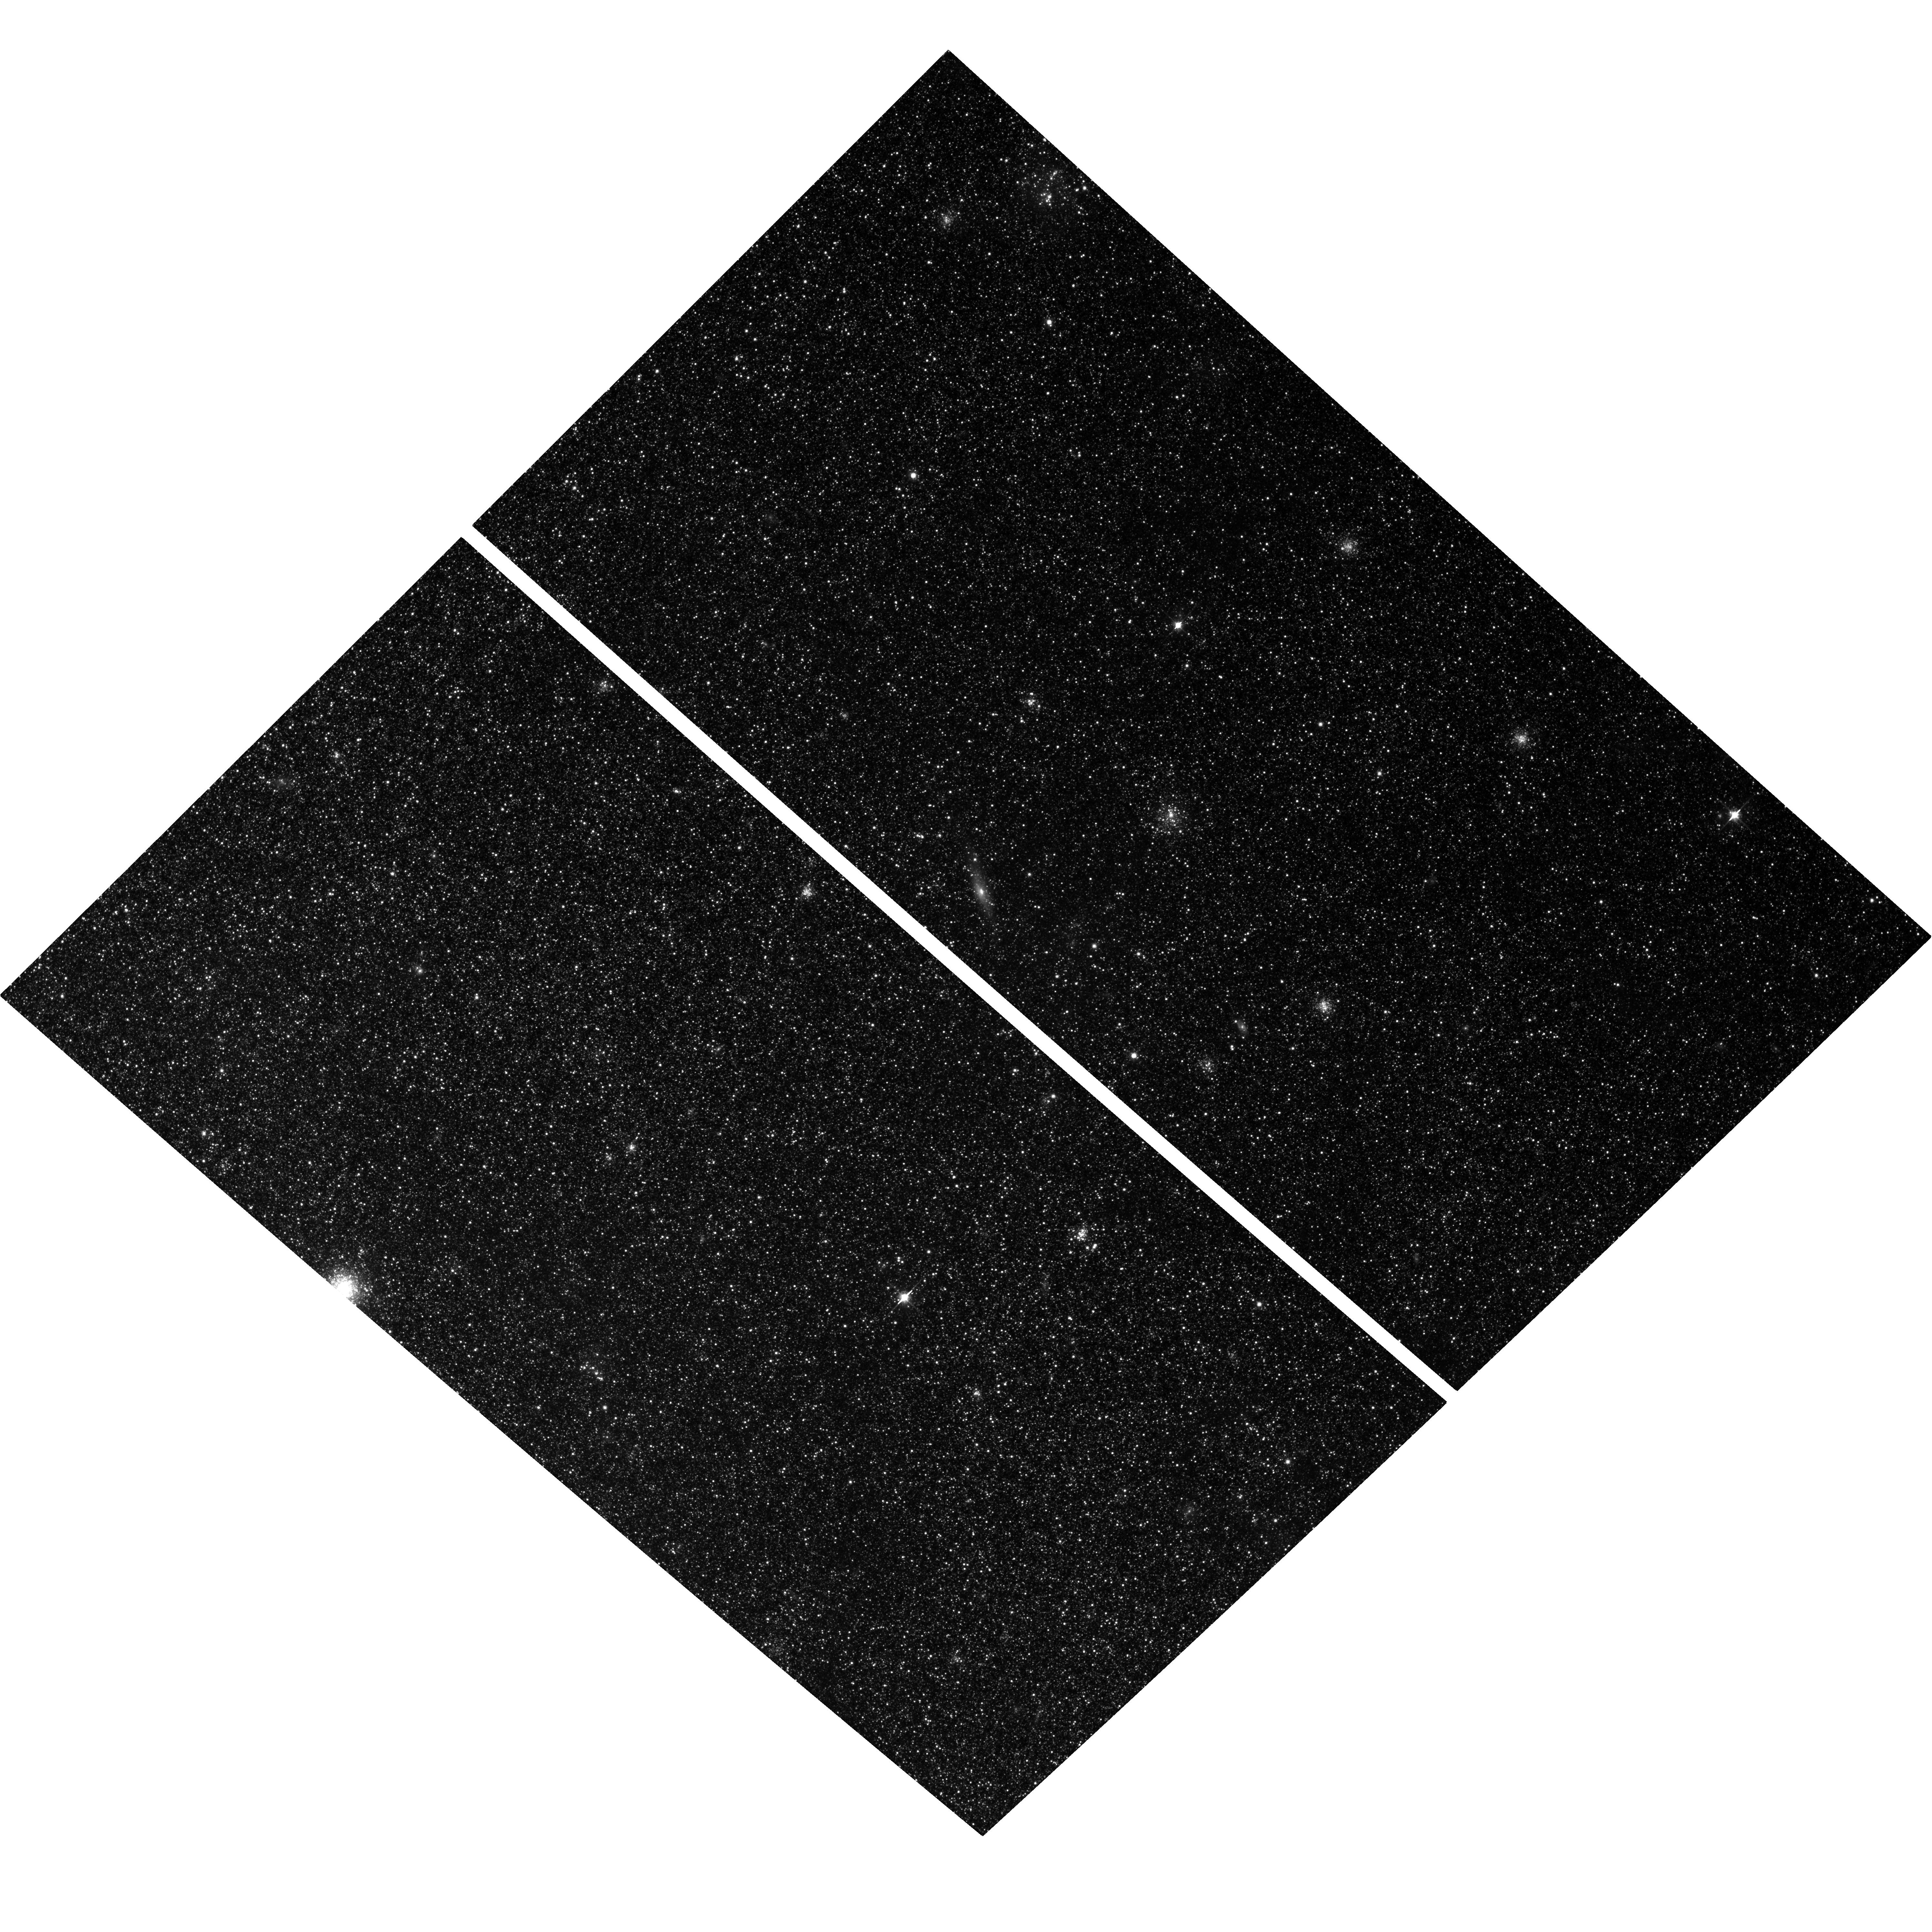
Target: NGC598-U49
Instrument: ACS/WFC
Filter: F814W
Exposure: 2.9 h
Observation ID: hst_9873_01_acs_wfc_f814w_j8re01

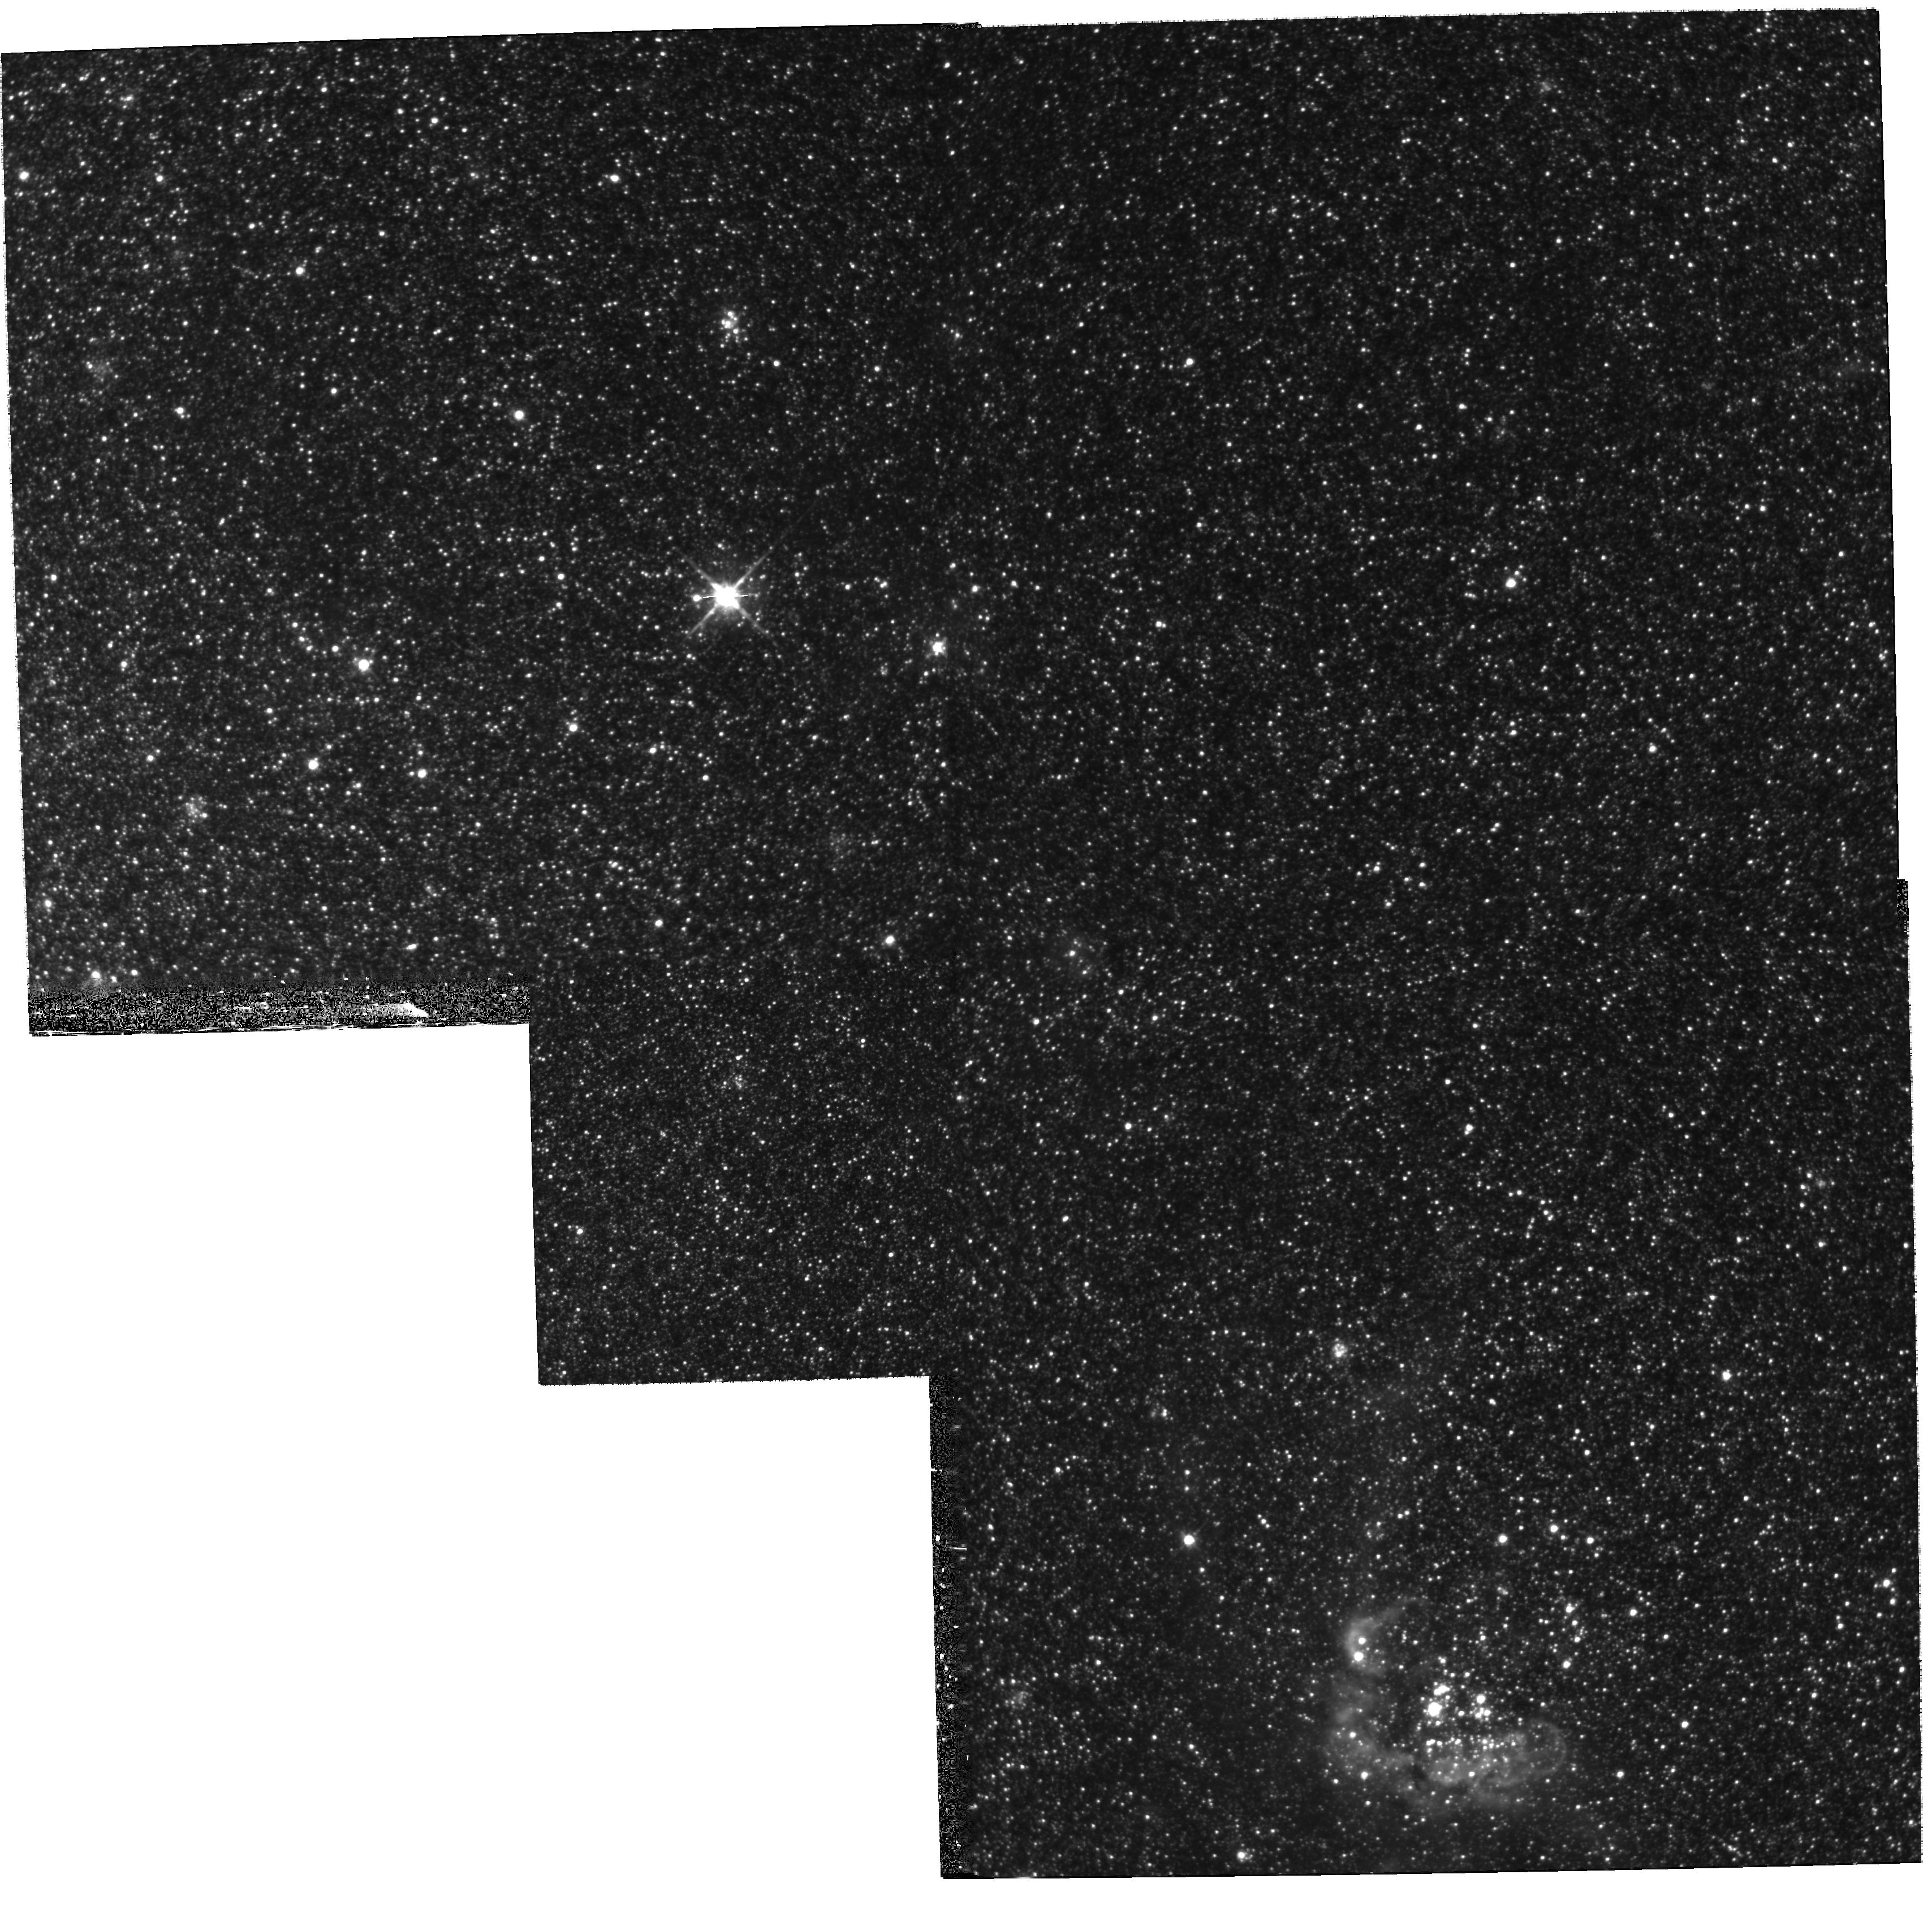
Target: field at RA 23.400°, Dec 30.712°
Instrument: WFPC2/PC
Filter: F814W
Exposure: 2.4 h
Observation ID: hst_9873_03_wfpc2_pc_f814w_u8re03

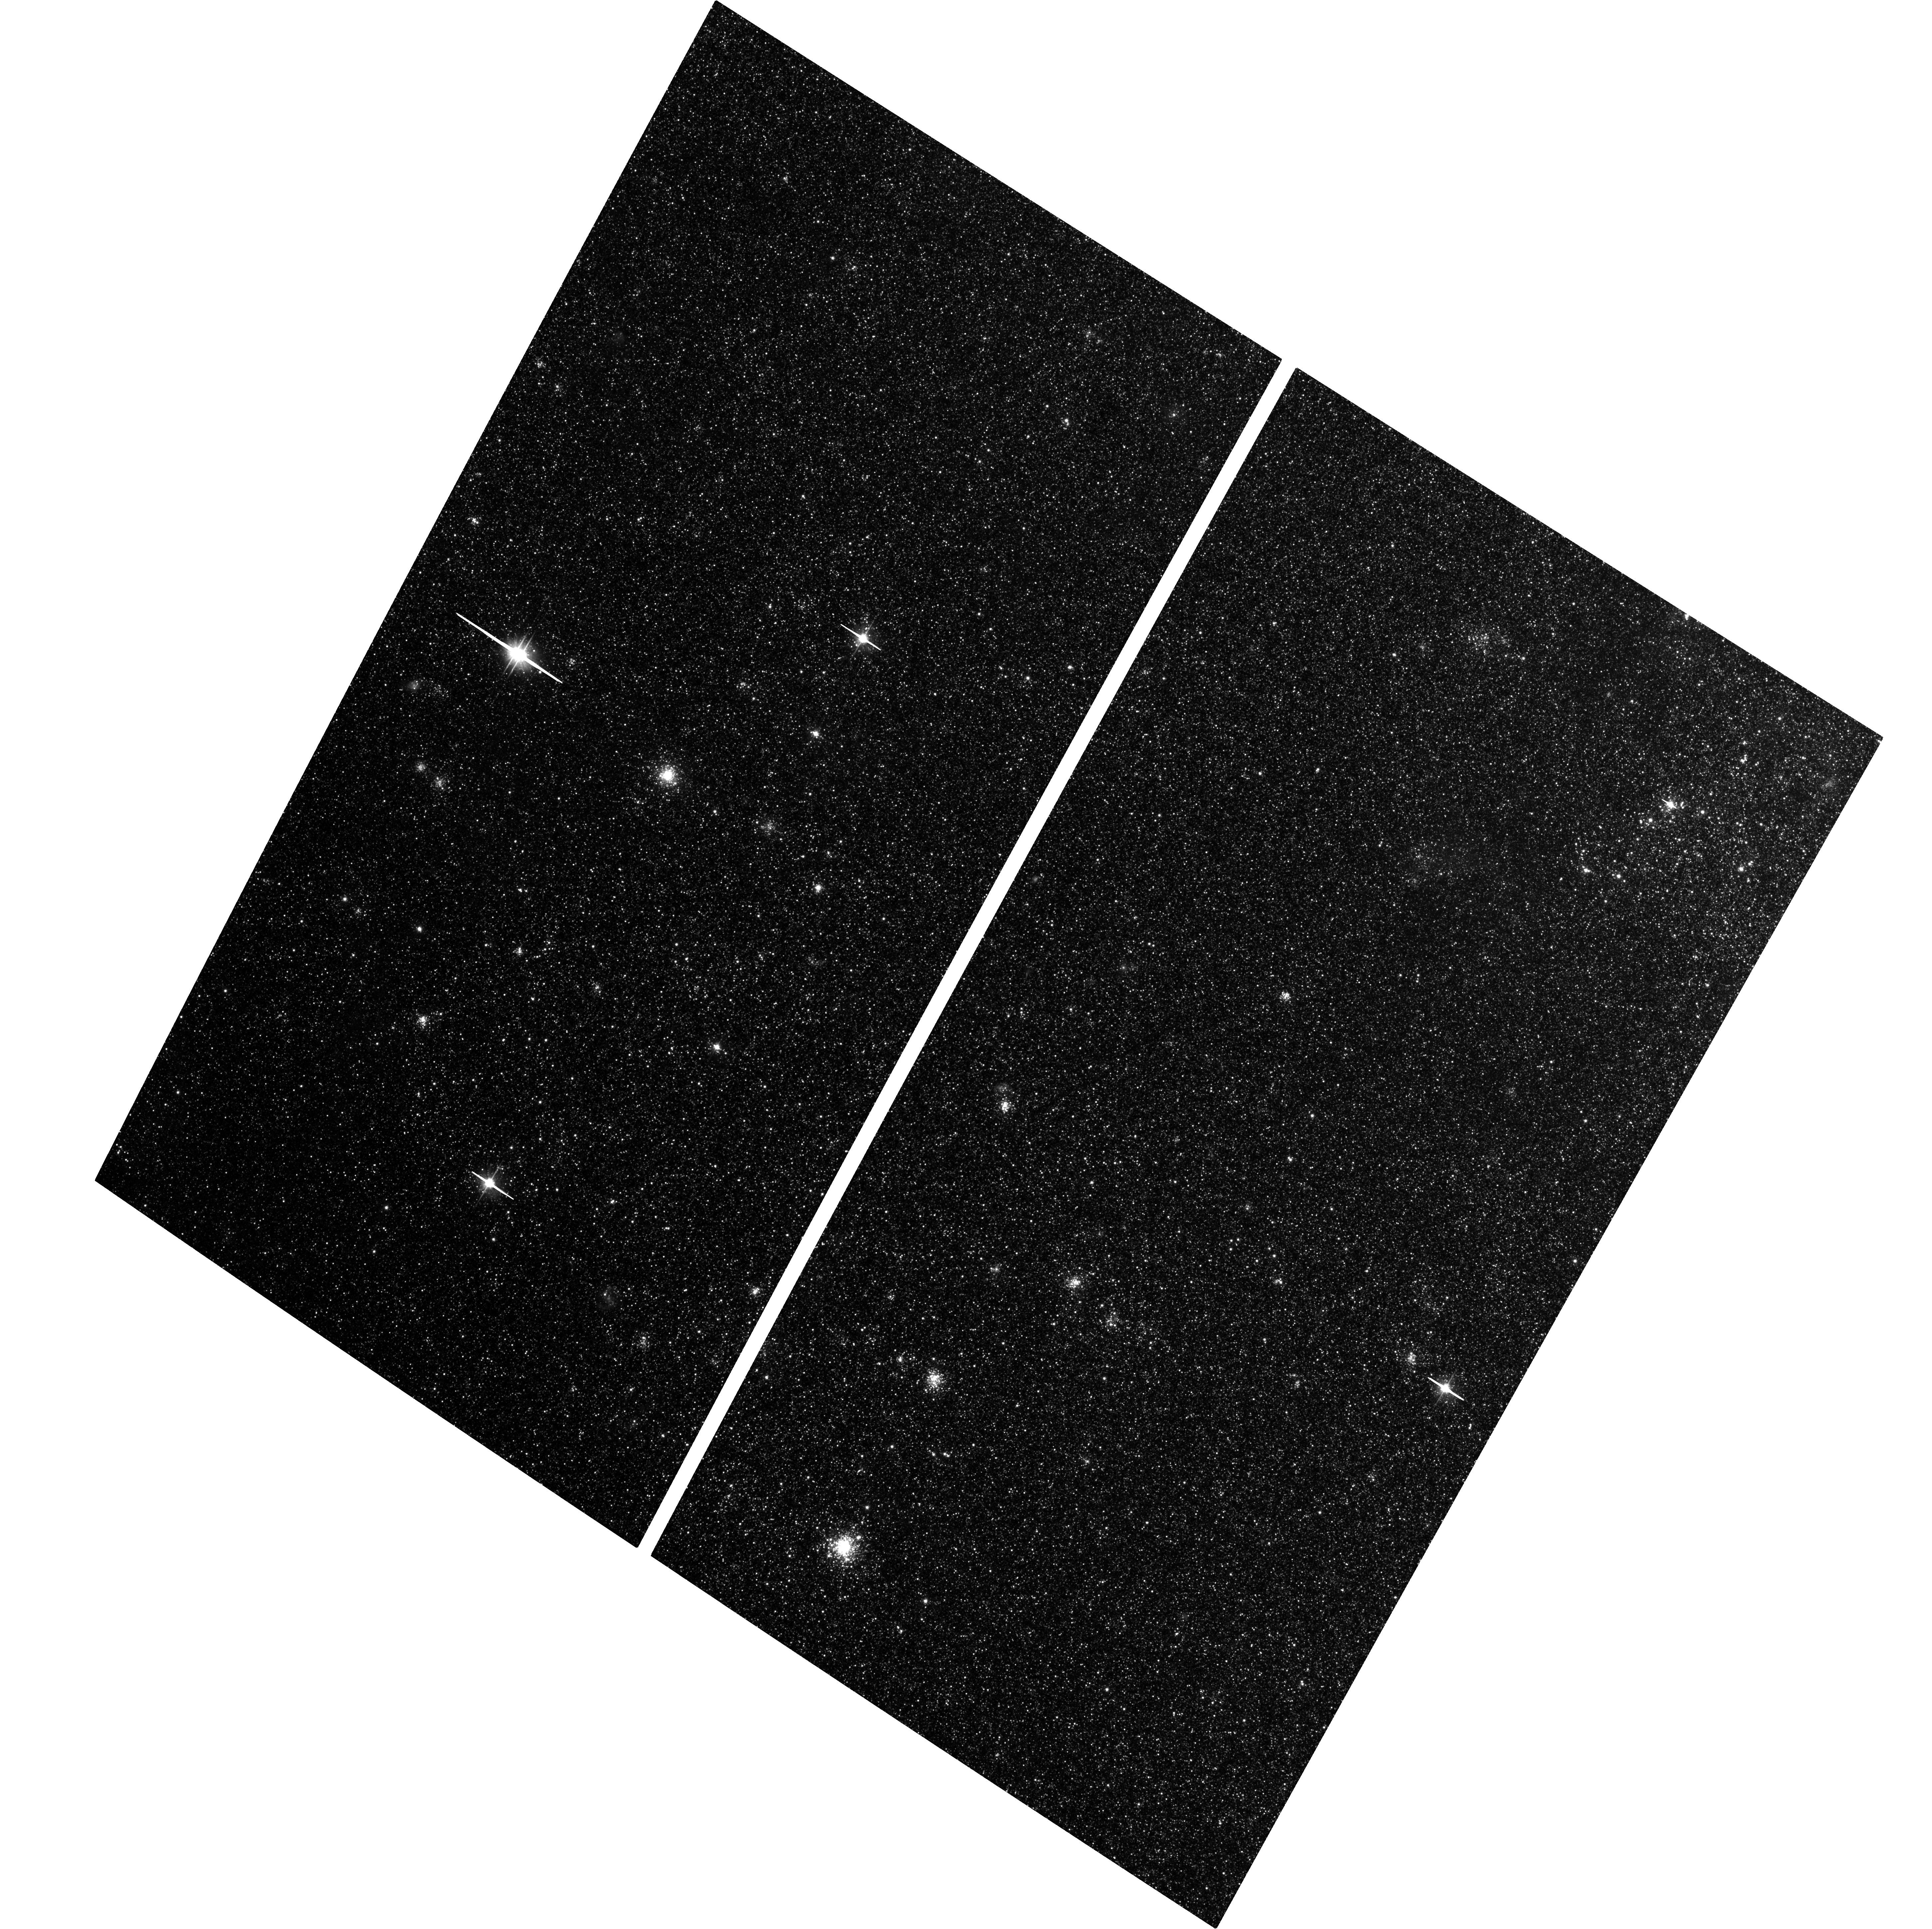
Target: NGC598-M9
Instrument: ACS/WFC
Filter: F606W
Exposure: 2.9 h
Observation ID: hst_9873_05_acs_wfc_f606w_j8re05

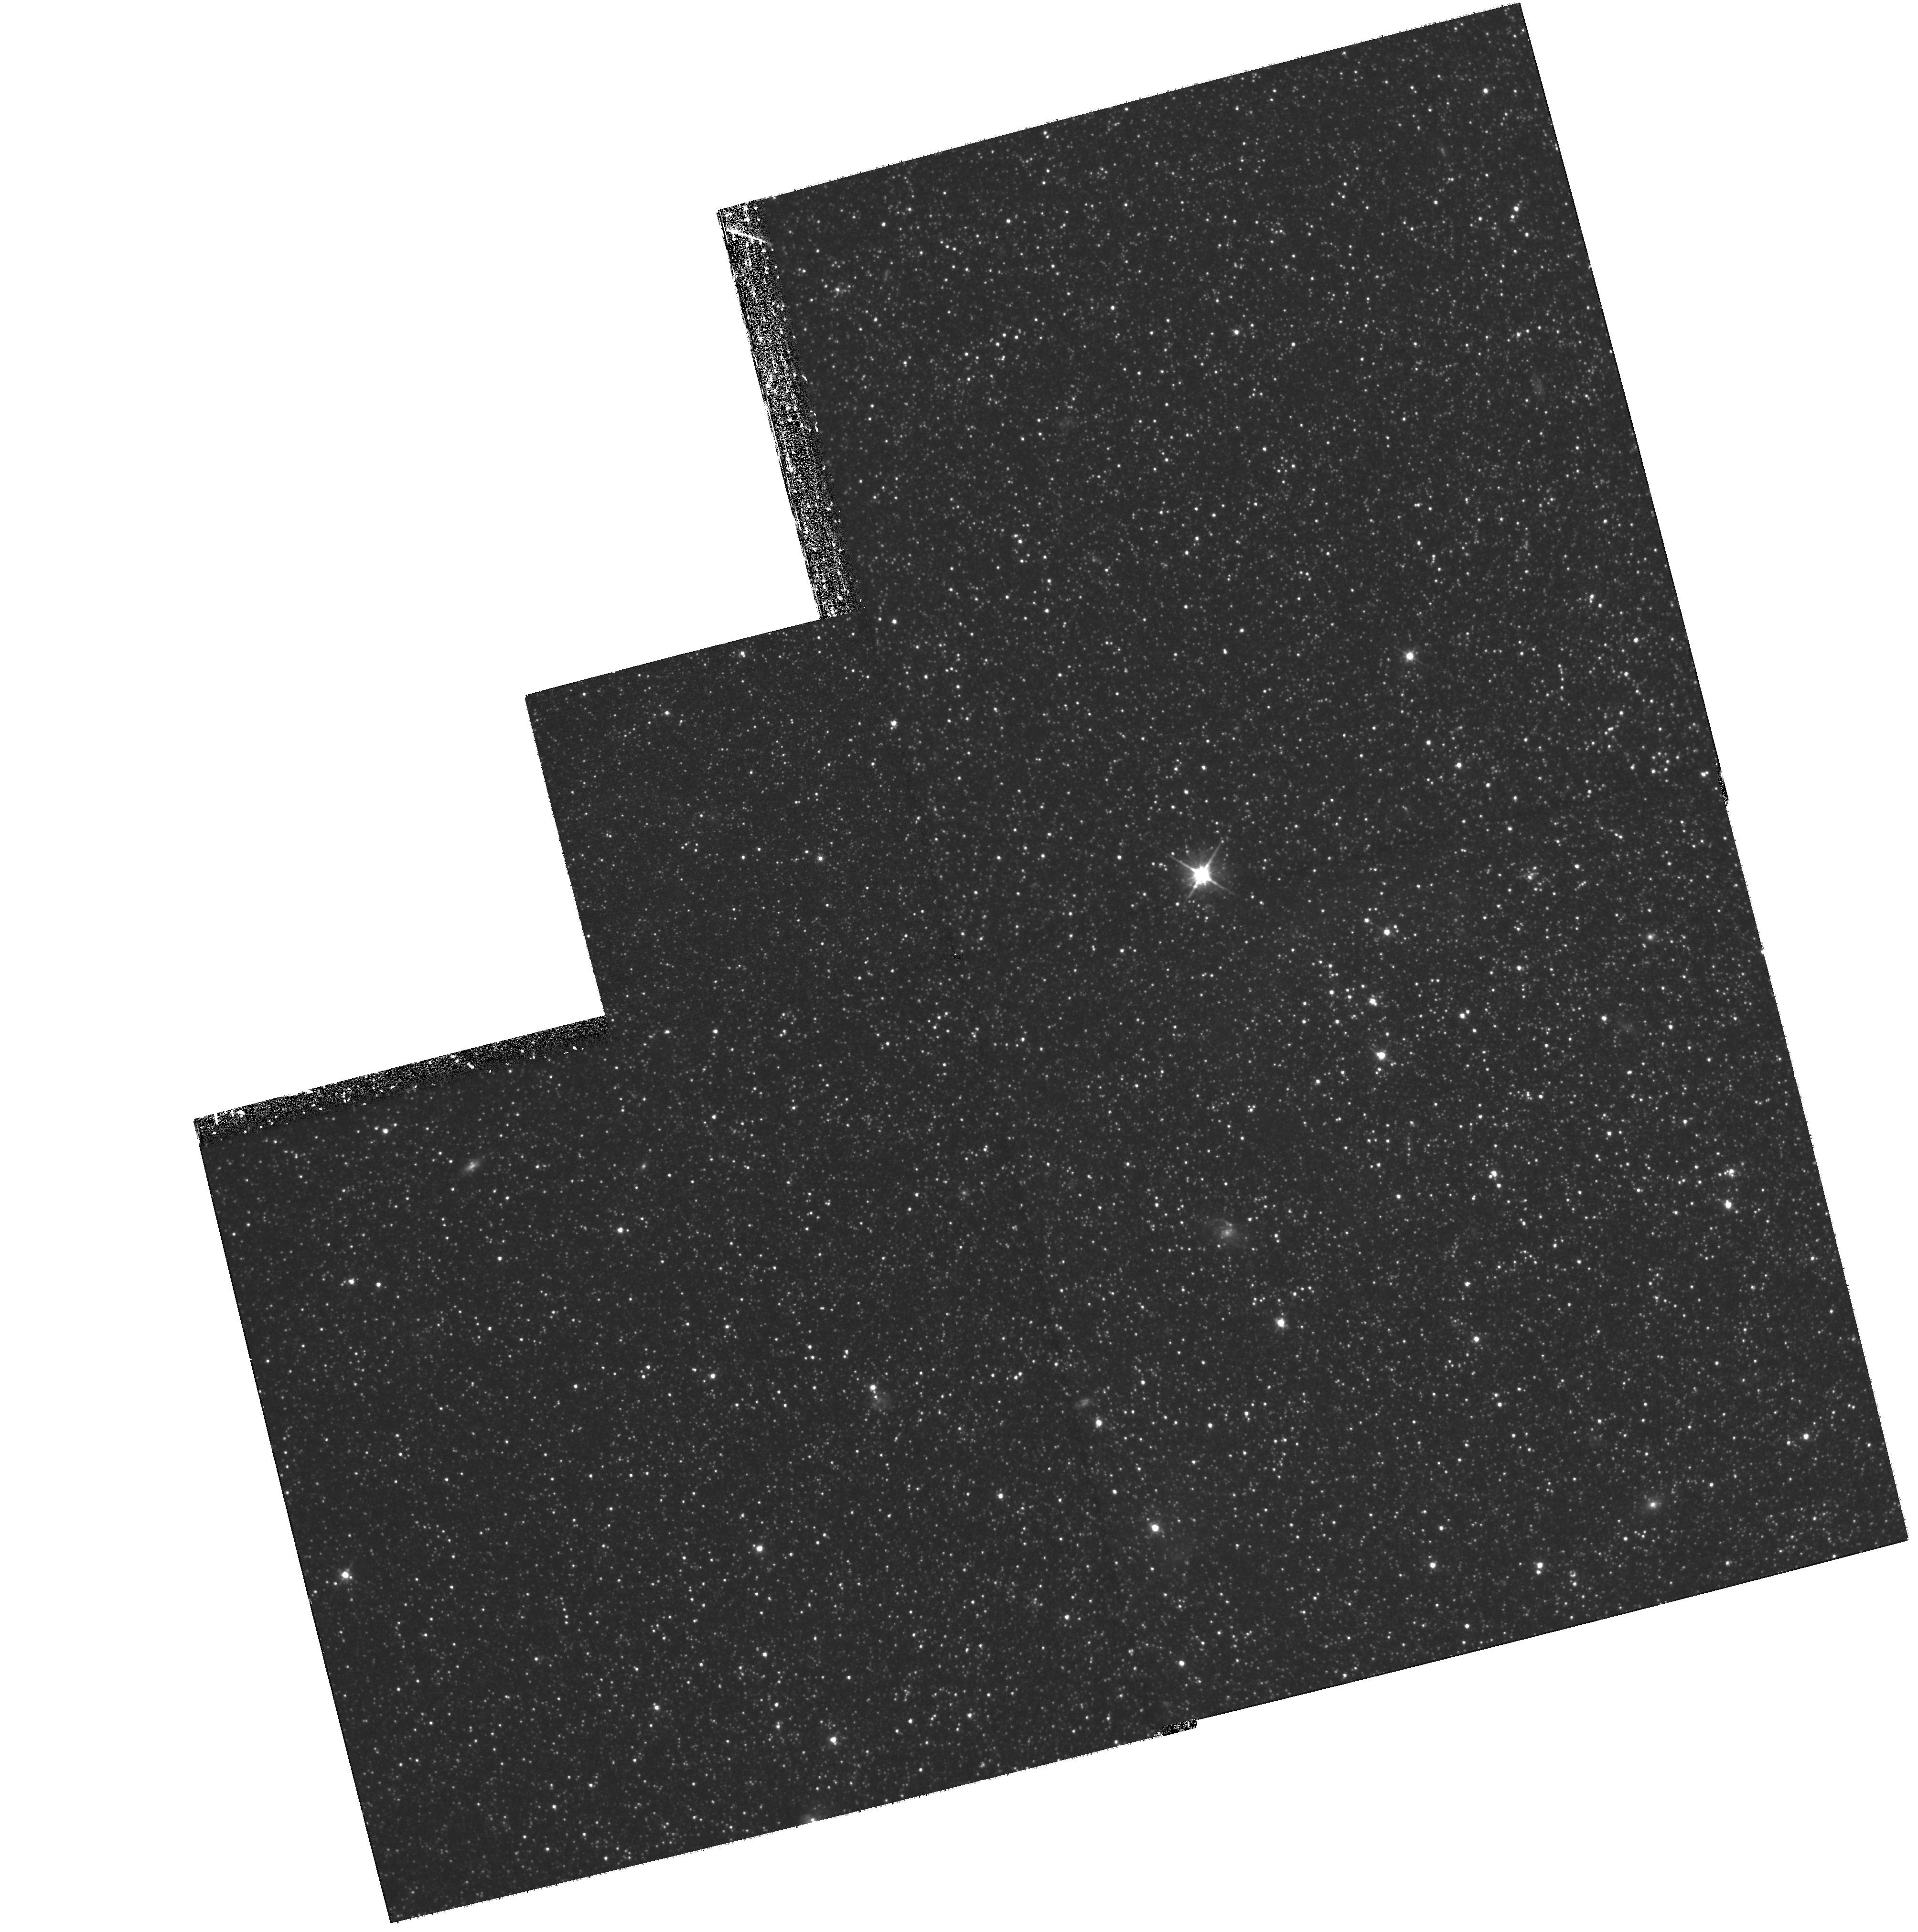
Target: field at RA 23.722°, Dec 30.602°
Instrument: WFPC2/PC
Filter: F606W
Exposure: 2.4 h
Observation ID: hst_9873_05_wfpc2_pc_f606w_u8re05

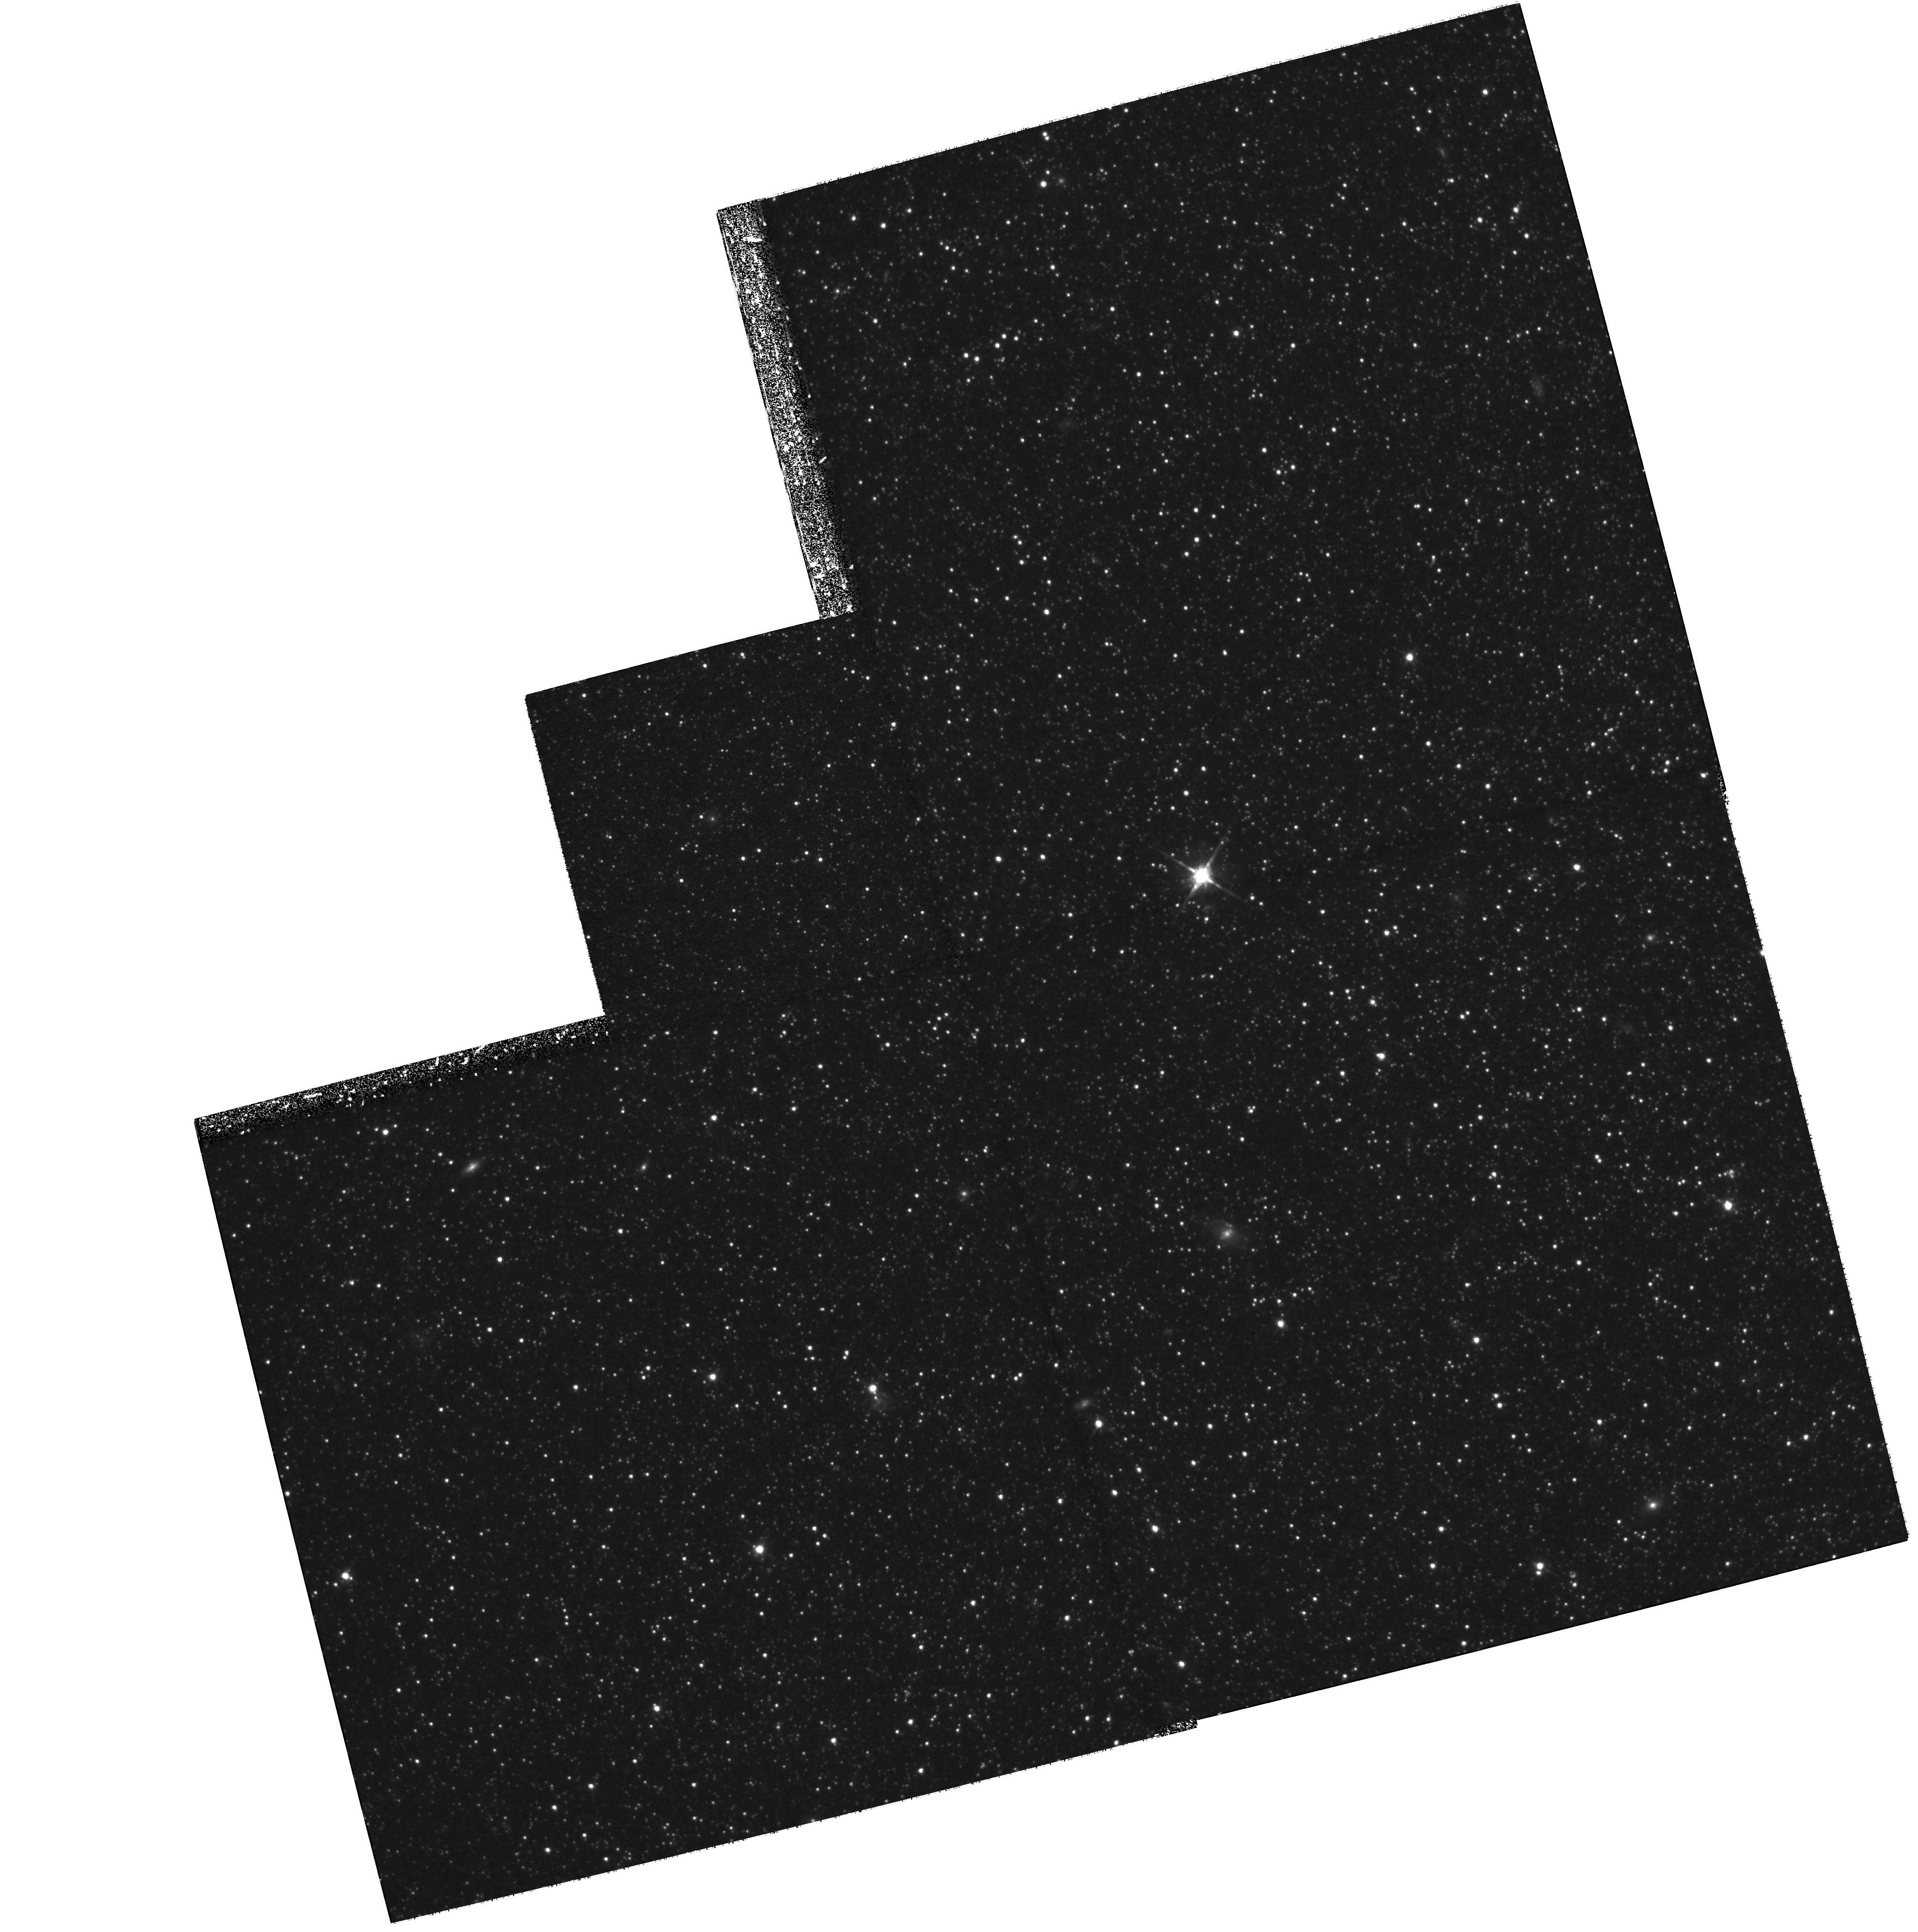
Target: field at RA 23.722°, Dec 30.602°
Instrument: WFPC2/PC
Filter: F814W
Exposure: 2.4 h
Observation ID: hst_9873_06_wfpc2_pc_f814w_u8re06

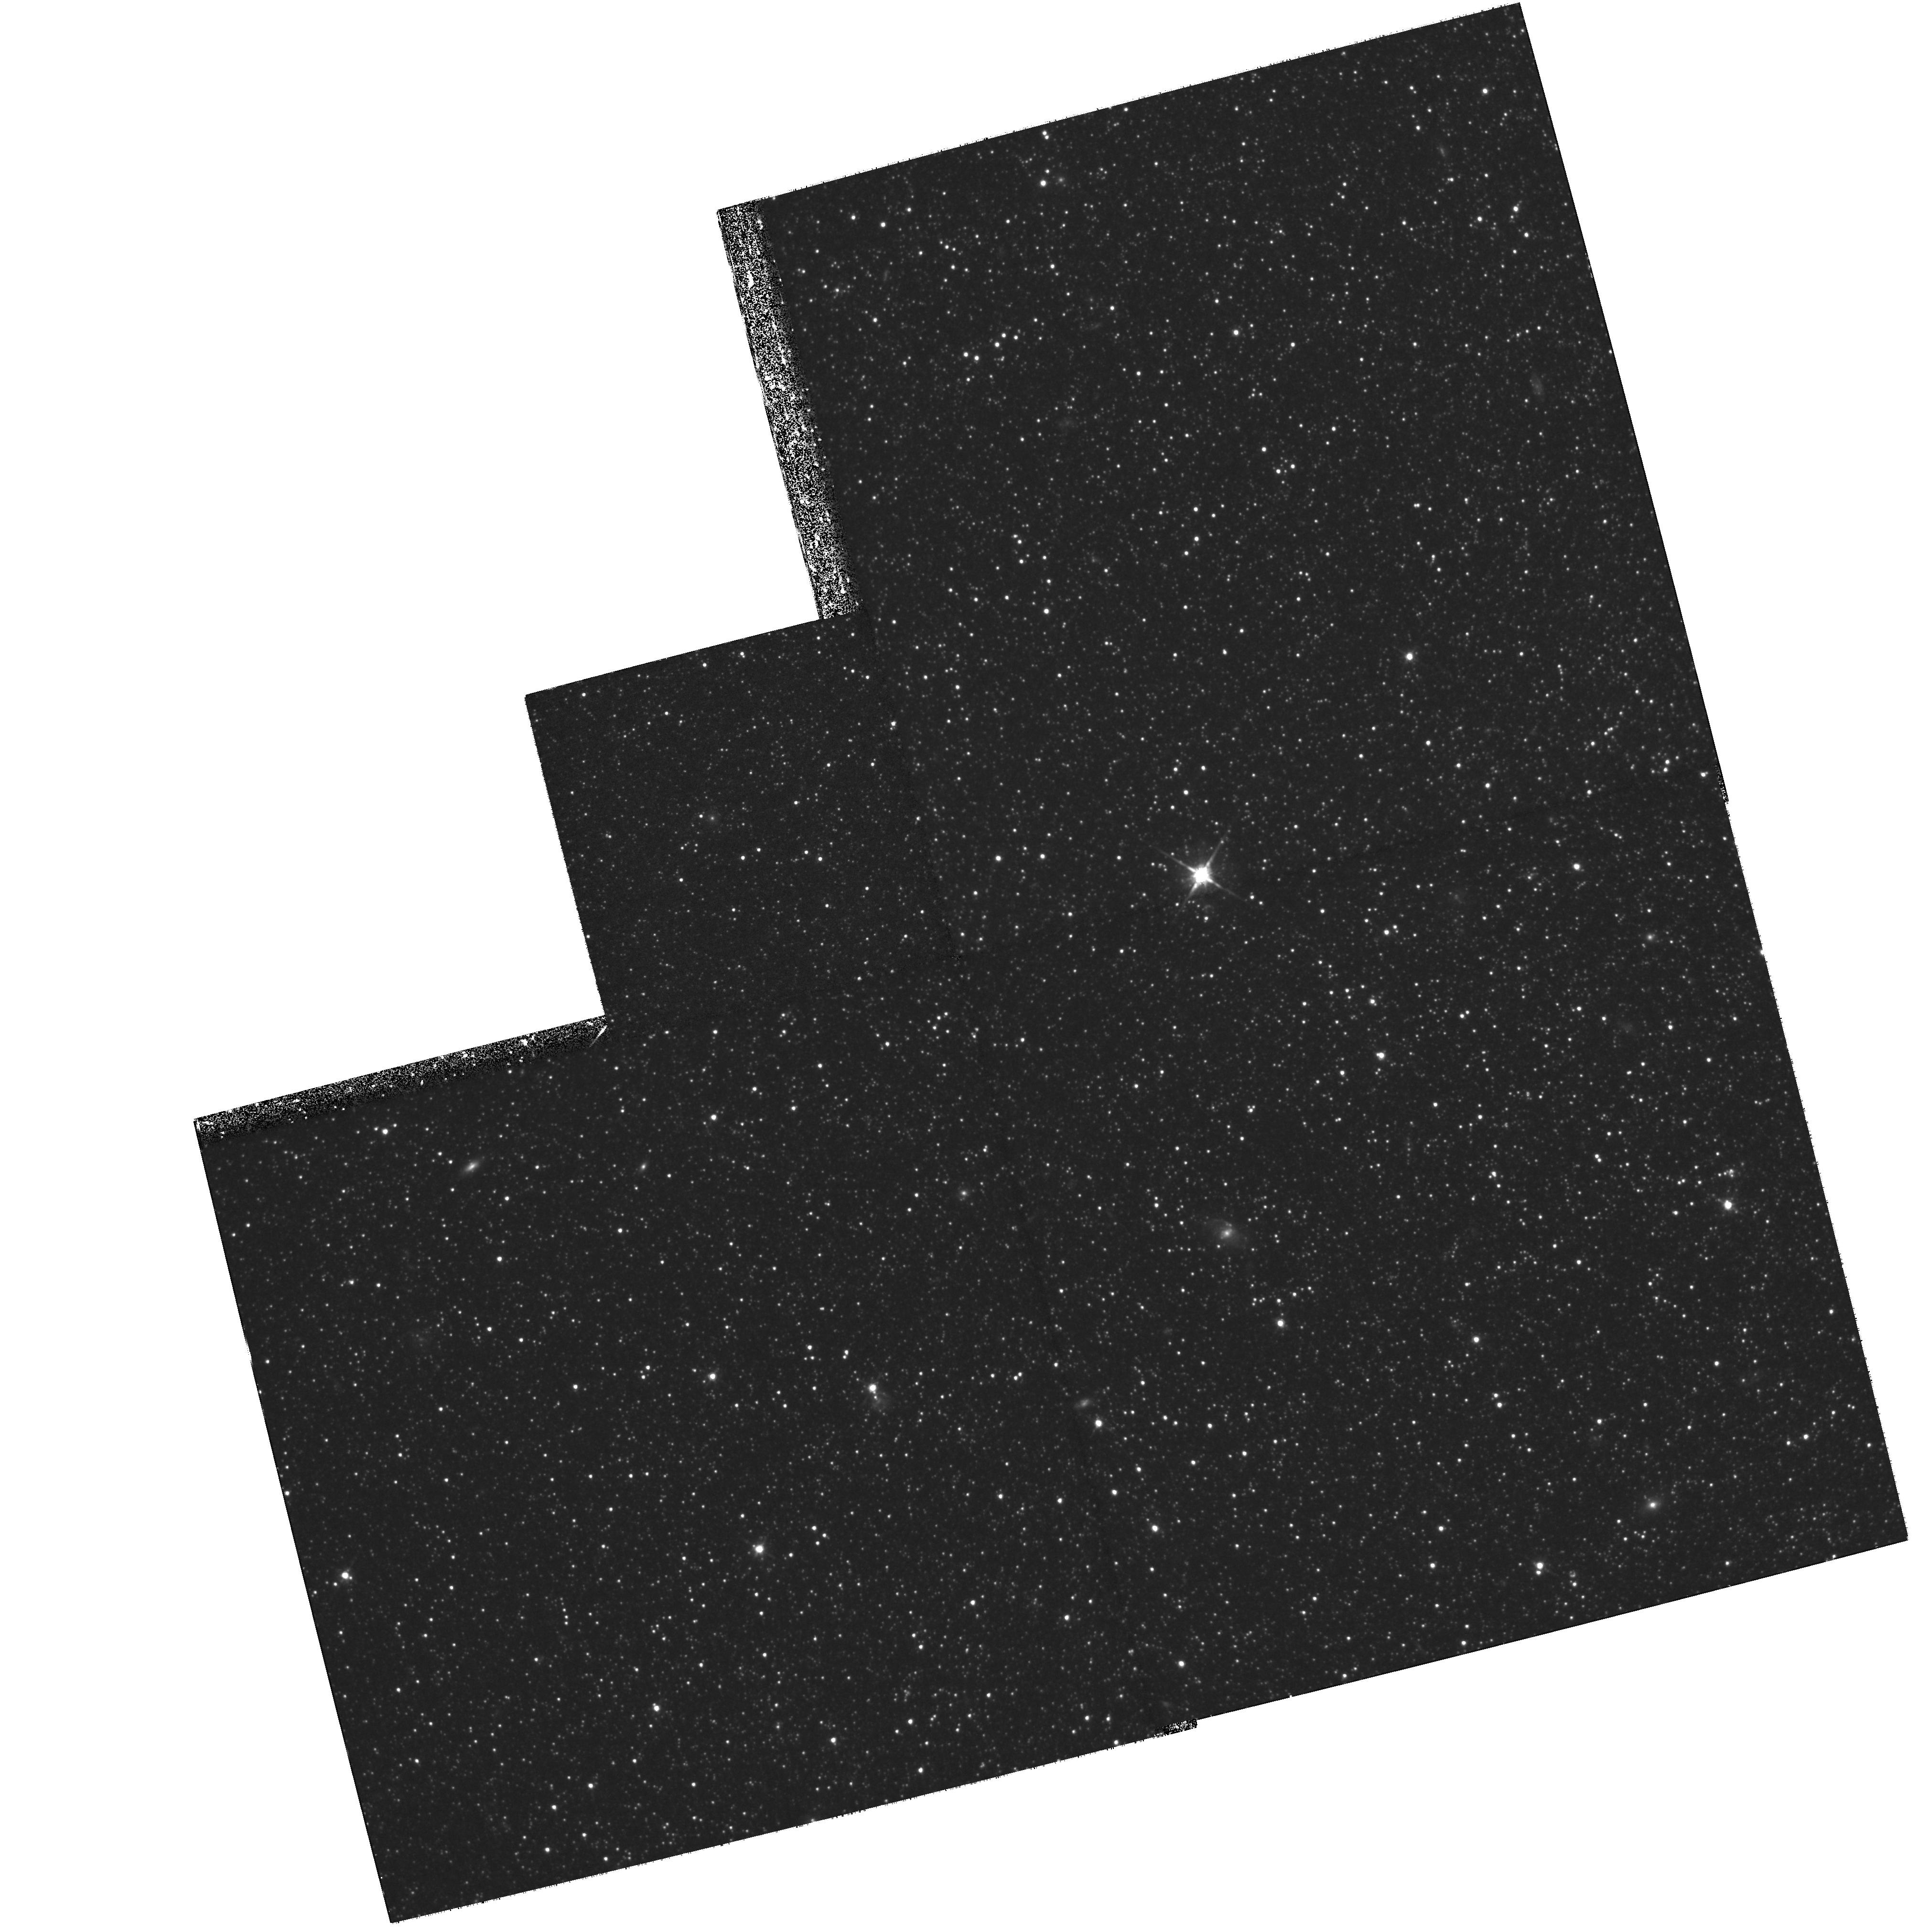
Target: field at RA 23.722°, Dec 30.602°
Instrument: WFPC2/PC
Filter: F814W
Exposure: 2.4 h
Observation ID: hst_9873_04_wfpc2_pc_f814w_u8re04

Main Sequence Turnoff Ages For Second Parameter Clusters in M33 (PI: Sarajedini, Ata)

In cycle 5, we were granted 40 orbits to study the early formation history of M33 by investigating the nature of the "second parameter" phenomenon among its globular star clusters. Discovered among the globular clusters of the Milky Way more than 30 years ago, the "second parameter" effect describes the degeneracy in the behavior of horizontal branch (HB) morphology with metal abundance. This degeneracy implies the existence of a second parameter, which, in addition to metal abundance, influences the morphology of the HB. We constructed (V, V-I) color-magnitude diagrams for 10 M33 halo globular clusters. From these diagrams, we measured the cluster metallicities and HB morphologies. Surprisingly, 8 of the 10 clusters display extremely red horizontal branches, with most of the HB stars lying near or on top of the red giant branch, yet their metal abundances are in the range -1.6 <= [Fe/H] <= -1.0. A likely explanation is that the halo clusters in M33 are several Gyr younger than those in the Milky Way. To test this hypothesis, we propose to obtain main sequence turnoff photometry for two of our M33 clusters with similar metallicities but vastly differing HBs - a so-called `second parameter pair.' This will help to answer the question of whether age is the second parameter among the M33 halo clusters and provide an important clue to the overall nature of the second parameter effect.